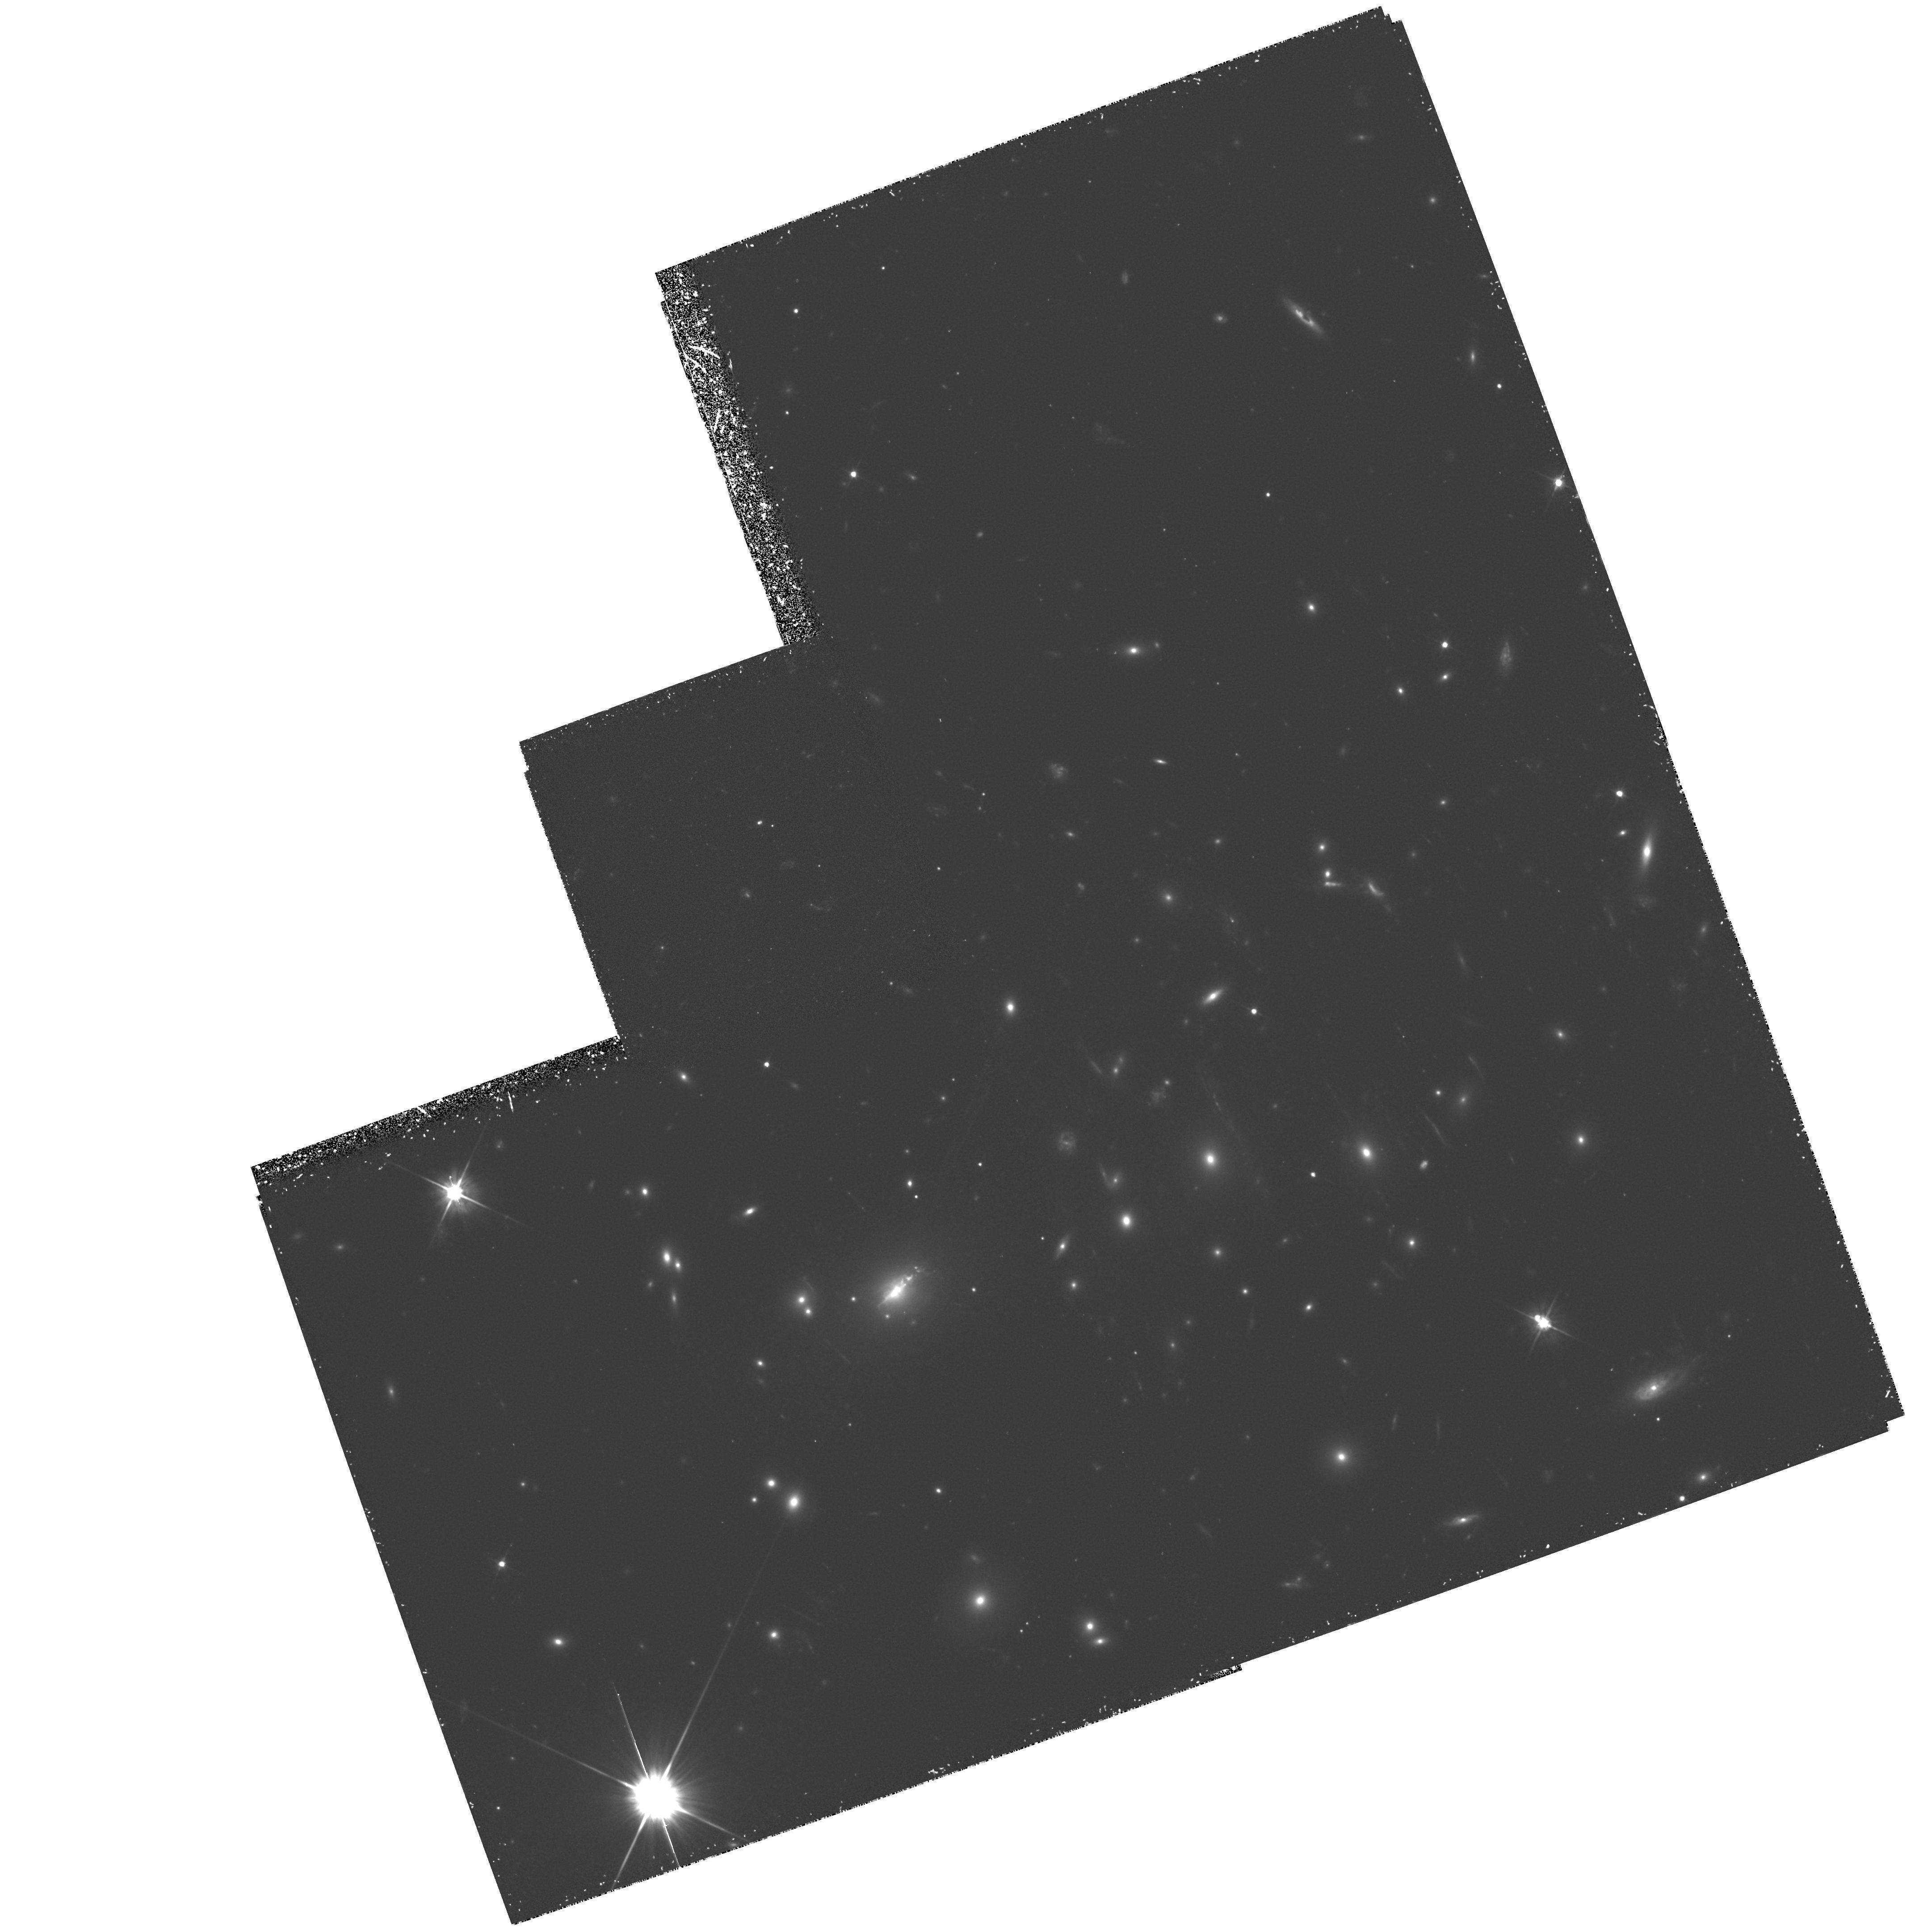
Target: ABELL2390. Instrument: WFPC2/PC. Filter: F555W. Exposure: 2.3 h. Observation ID: hst_5352_02_wfpc2_pc_f555w_u2fq02

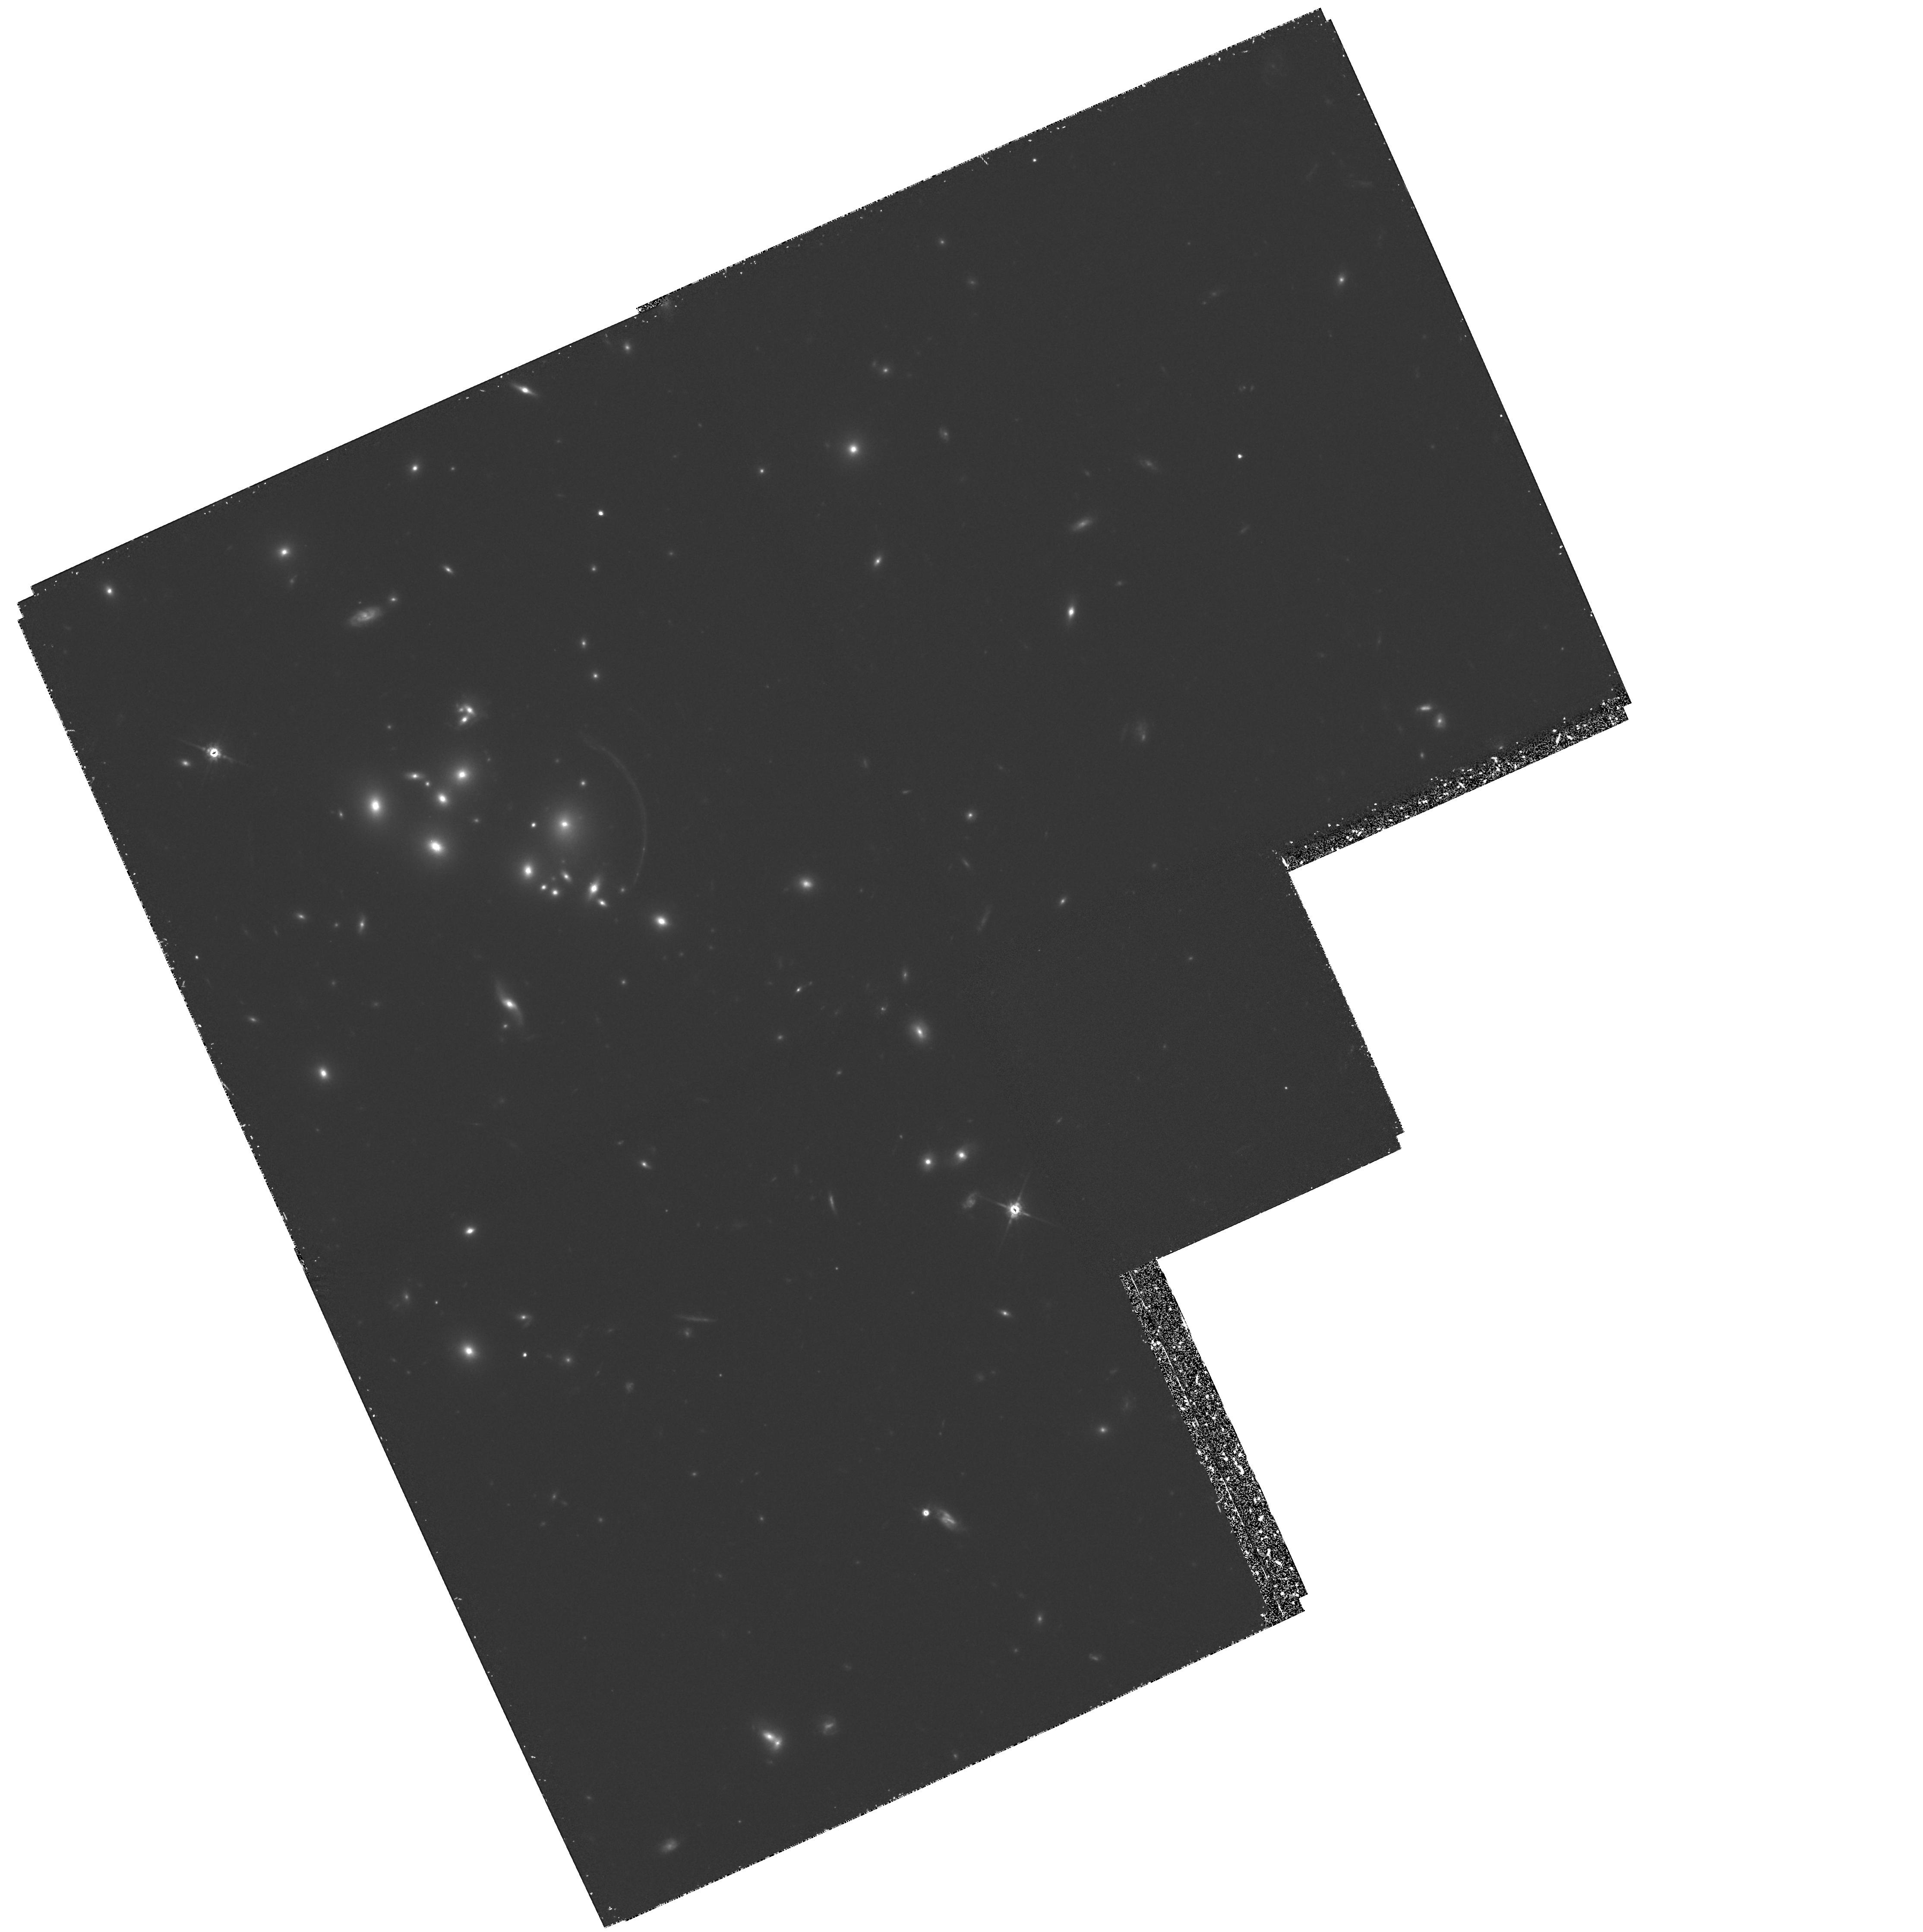
Target: CL2244-02. Instrument: WFPC2/PC. Filter: F814W. Exposure: 3.5 h. Observation ID: hst_5352_01_wfpc2_pc_f814w_u2fq01

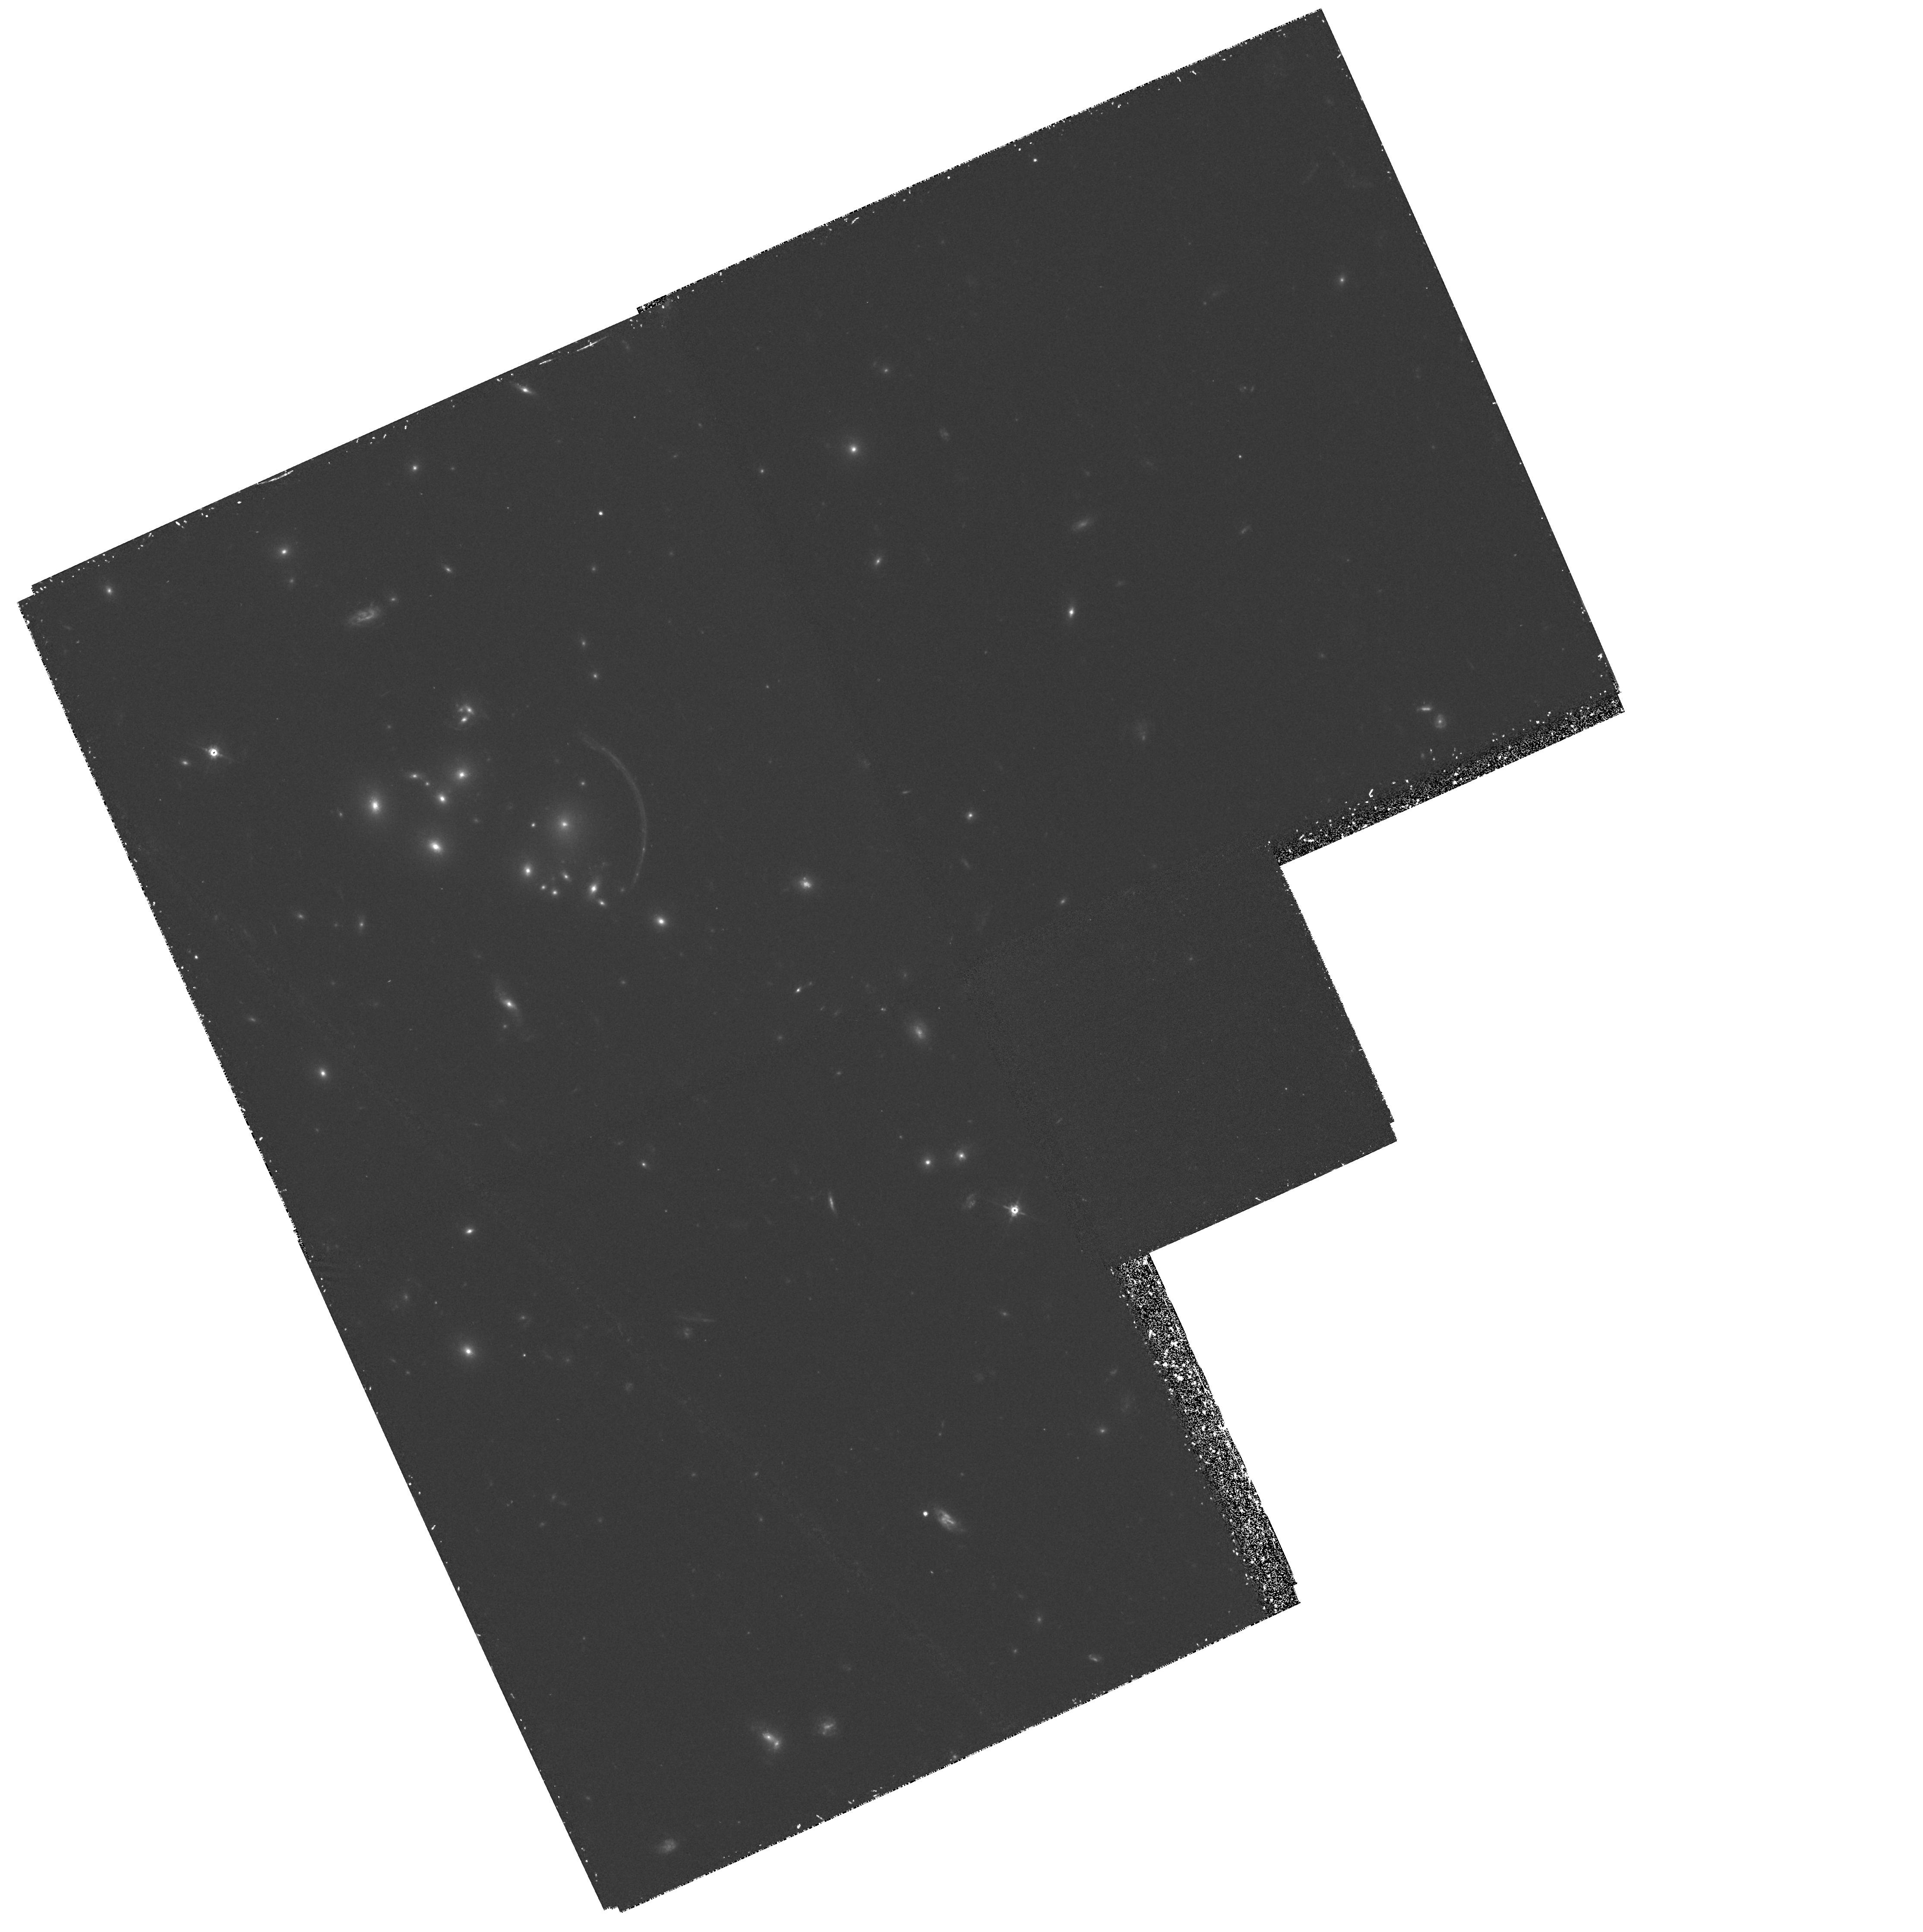
Target: CL2244-02. Instrument: WFPC2/PC. Filter: F555W. Exposure: 2.3 h. Observation ID: hst_5352_01_wfpc2_pc_f555w_u2fq01

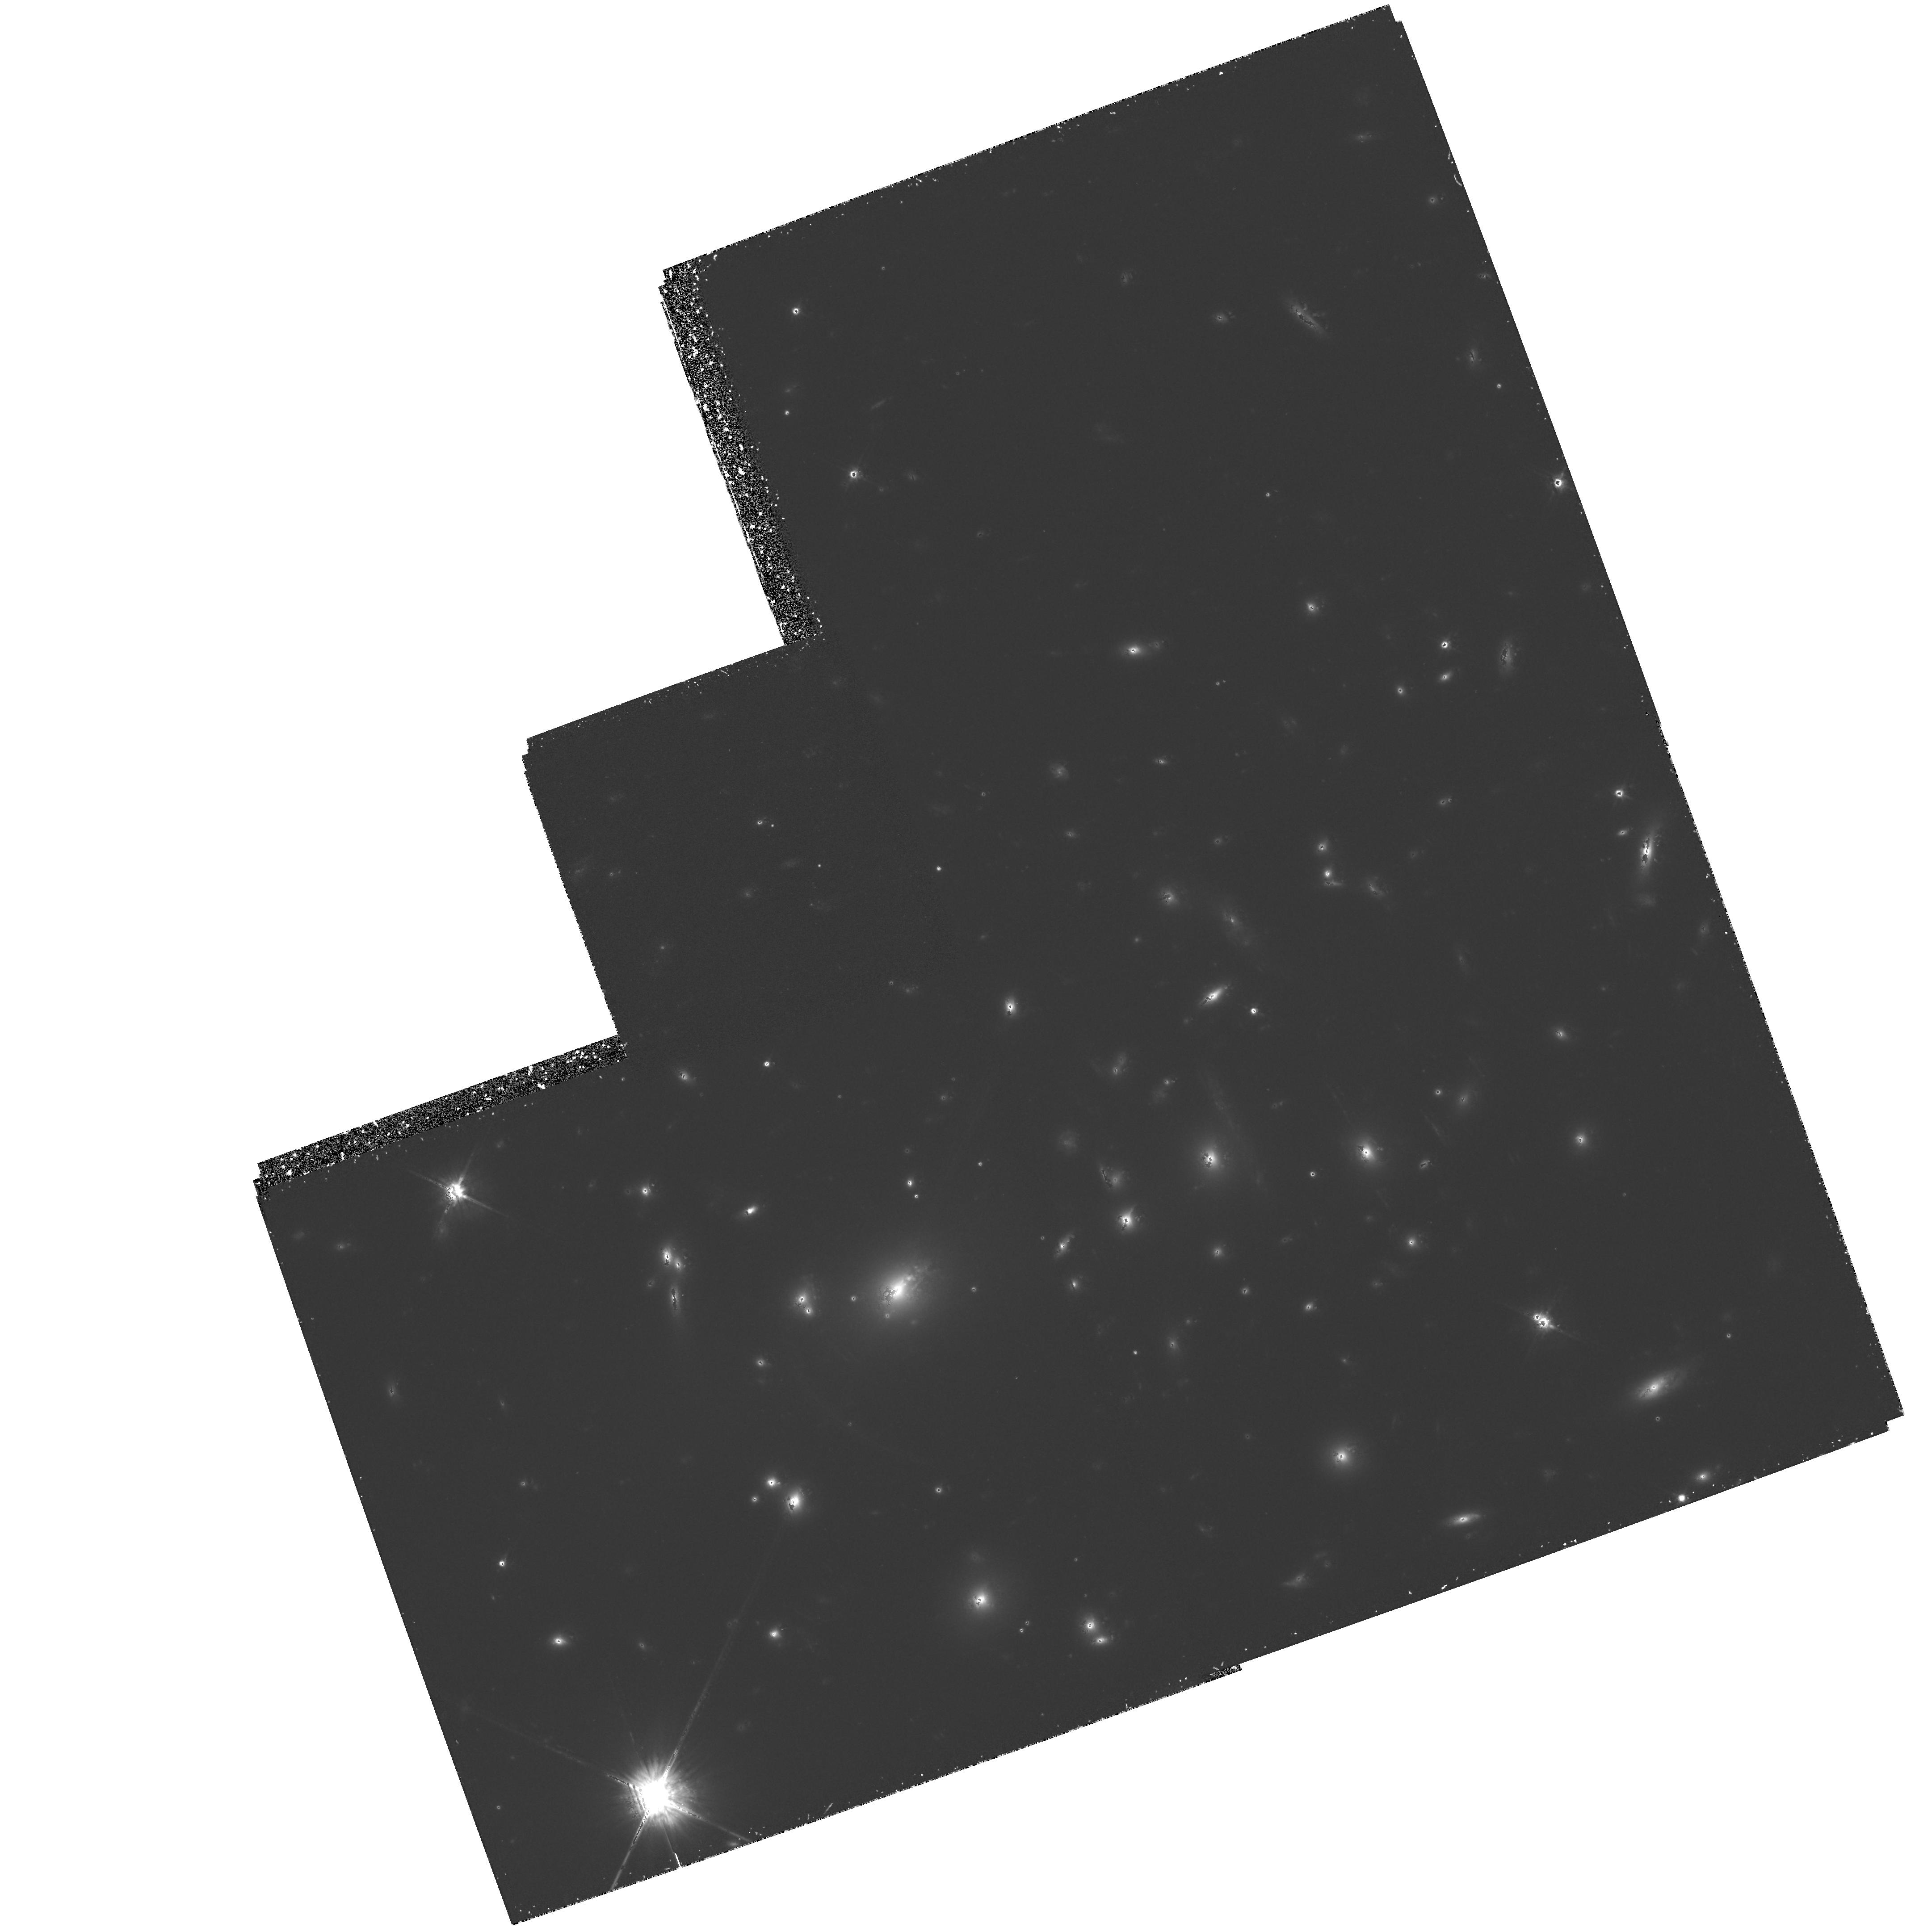
Target: ABELL2390. Instrument: WFPC2/PC. Filter: F814W. Exposure: 2.9 h. Observation ID: hst_5352_02_wfpc2_pc_f814w_u2fq02

GRAVITATIONAL LENSING STUDIES WITH HST: DARK MATTER AND HIGH REDSHIFT GALAXIES -- CYCLE4 HIGH (PI: Fort, Bernard)

We propose deep multicolour WFC2 imaging of a sample of gravitationally-lensed `giant arcs' for which extensive ground-based data has already been secured. High resolution studies of these systems offer an unique probe of the dark matter distribution in the lensing clusters as well as of the nature of background field galaxies at redshifts above one. By resolving the arcs and their counter-images with HST, mass models that account for the lensing are much more highly constrained. This, in turn, will lead to an improved knowledge of the structure of the distant sources. Ground-based photometry indicates most arcs are intensely blue star-forming systems. Morphologies will provide important information on the ancestors of normal galaxies. Extrapolating the trends found in recent ground-based data, we also expect to identify many close image pairs in deep HST images. These pairs are probably highly magnified images of B=28-30 galaxies. The abundance of pairs will place a new constraint on the galaxy count turnover and hence the epoch of galaxy formation. Our program is uniquely suited to WFC2 and builds on a wealth of existing deep ground-based optical/infrared data.